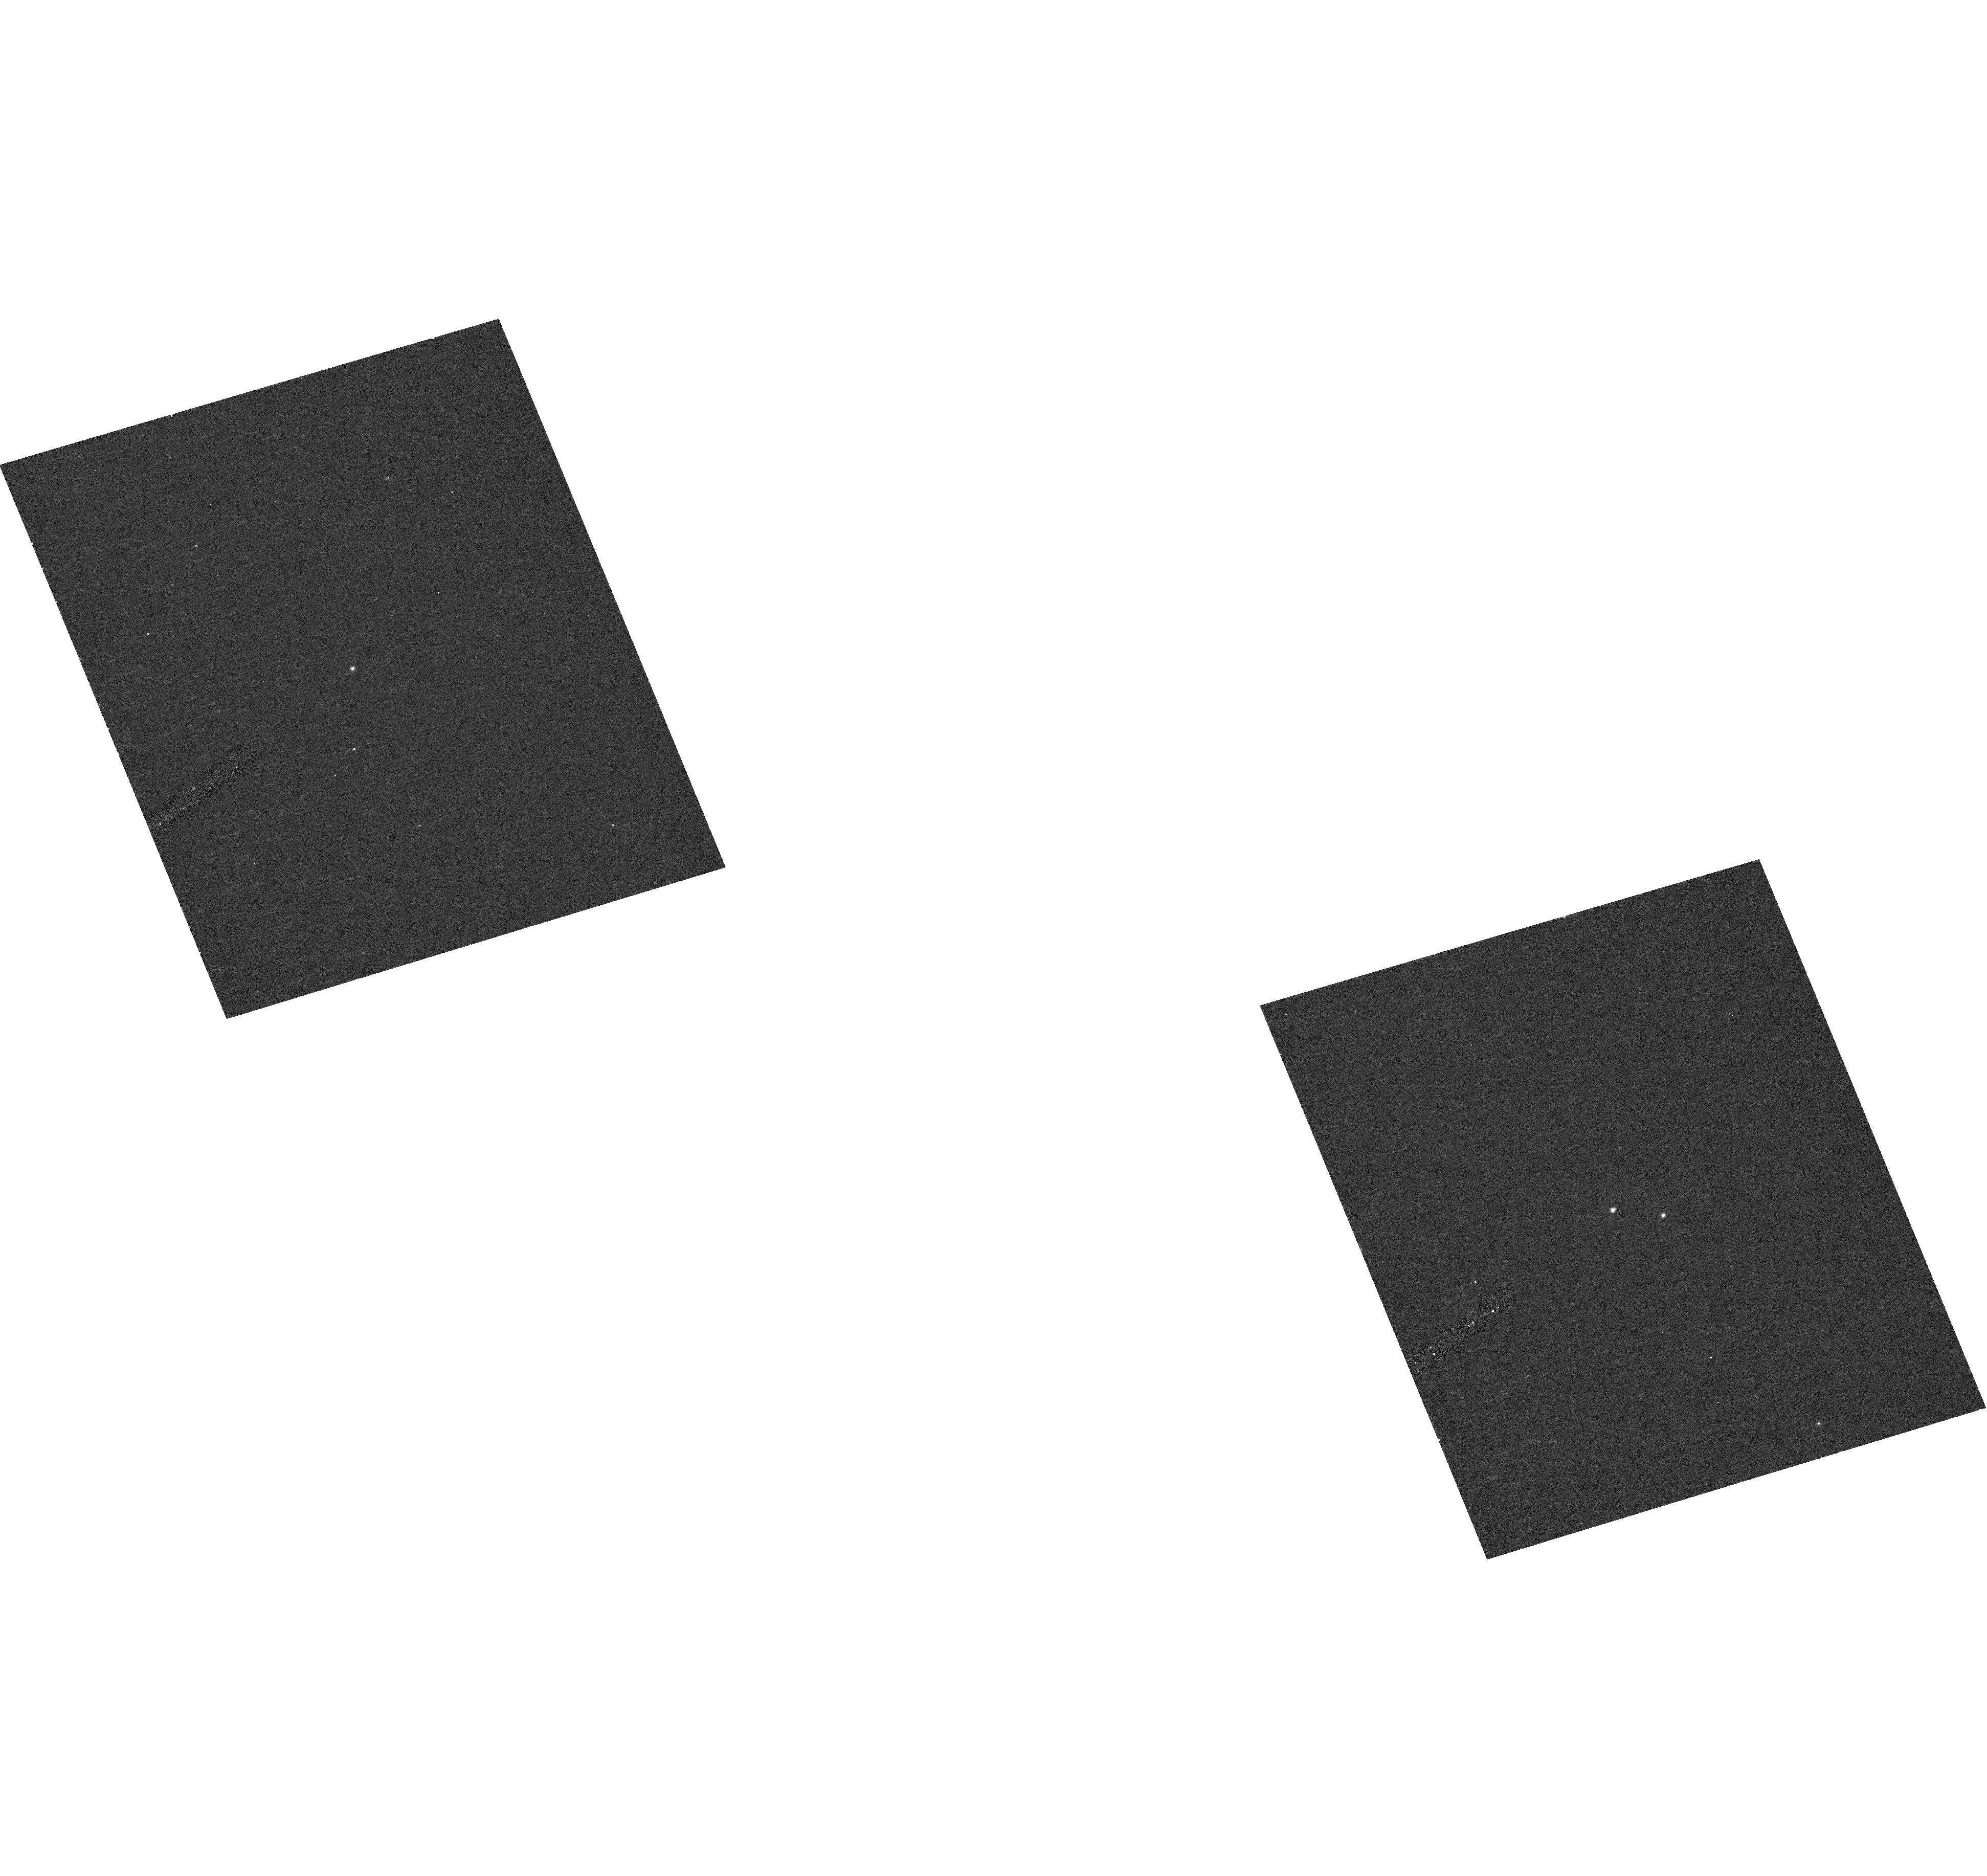
Target: CECASA. Instrument: ACS/HRC. Filter: F220W. Exposure: 7 min. Observation ID: hst_10116_20_acs_hrc_f220w_j8yo20

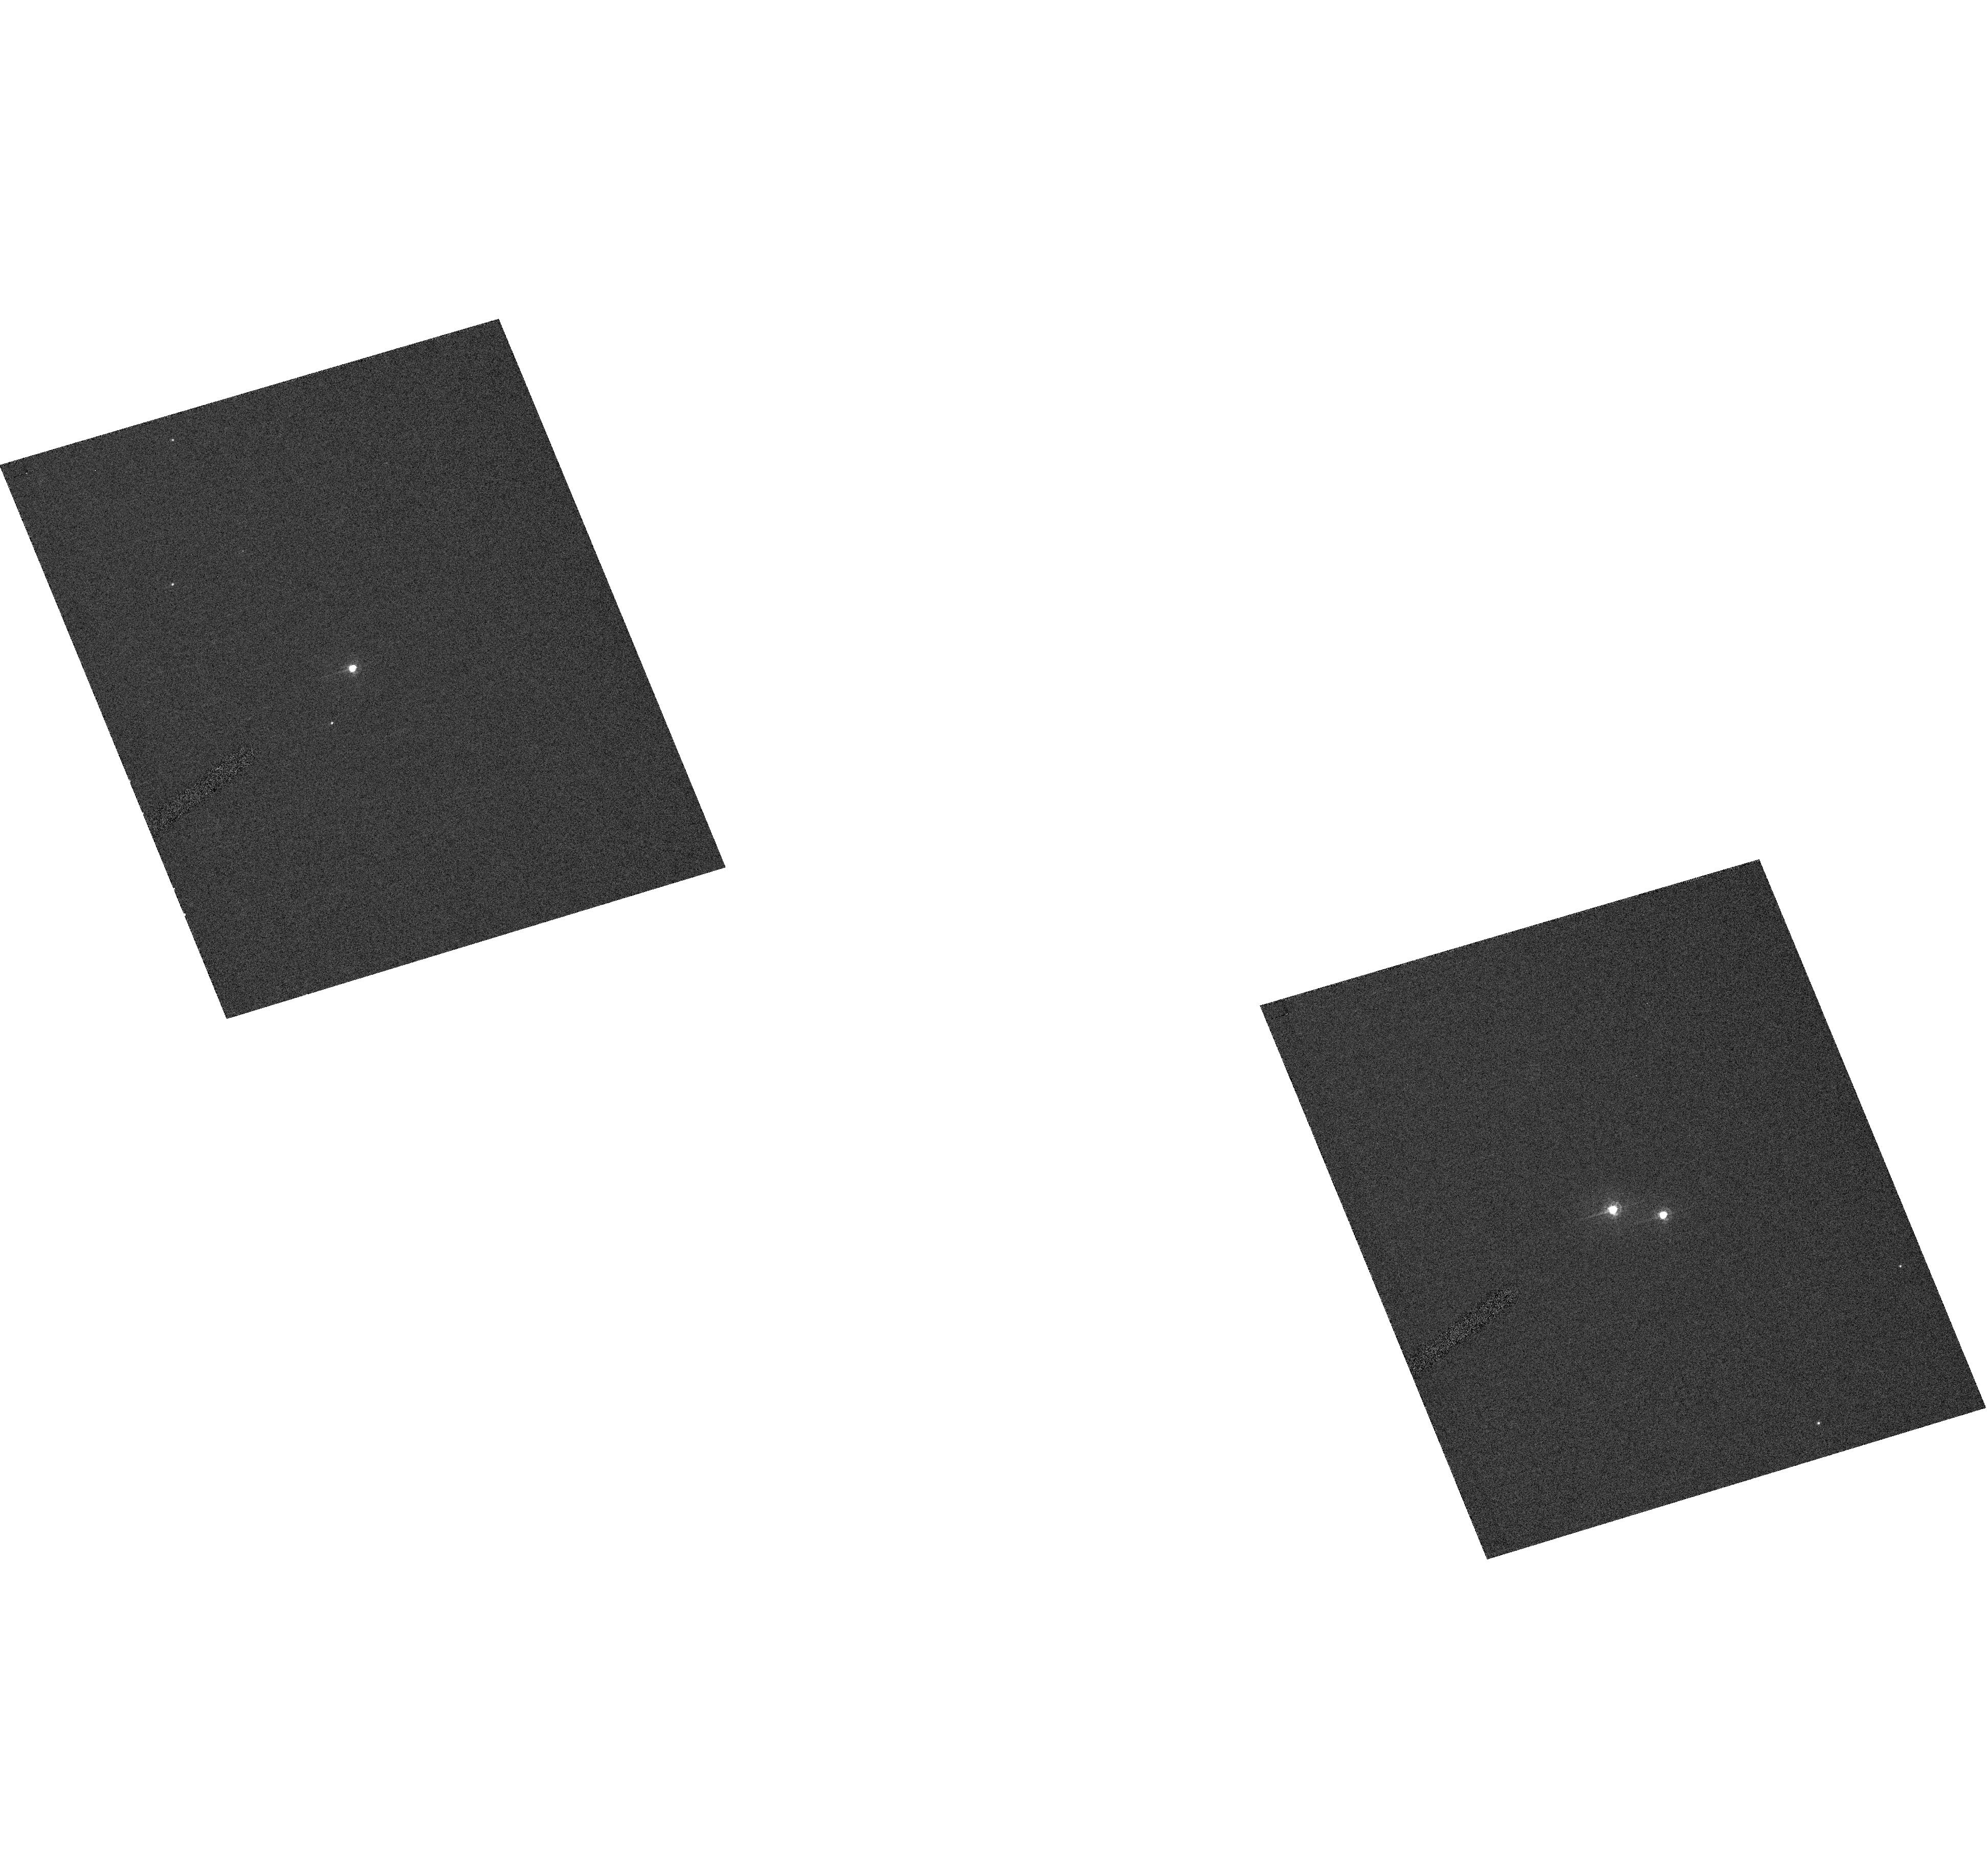
Target: CECASA. Instrument: ACS/HRC. Filter: F330W. Exposure: 2 min. Observation ID: hst_10116_20_acs_hrc_f330w_j8yo20

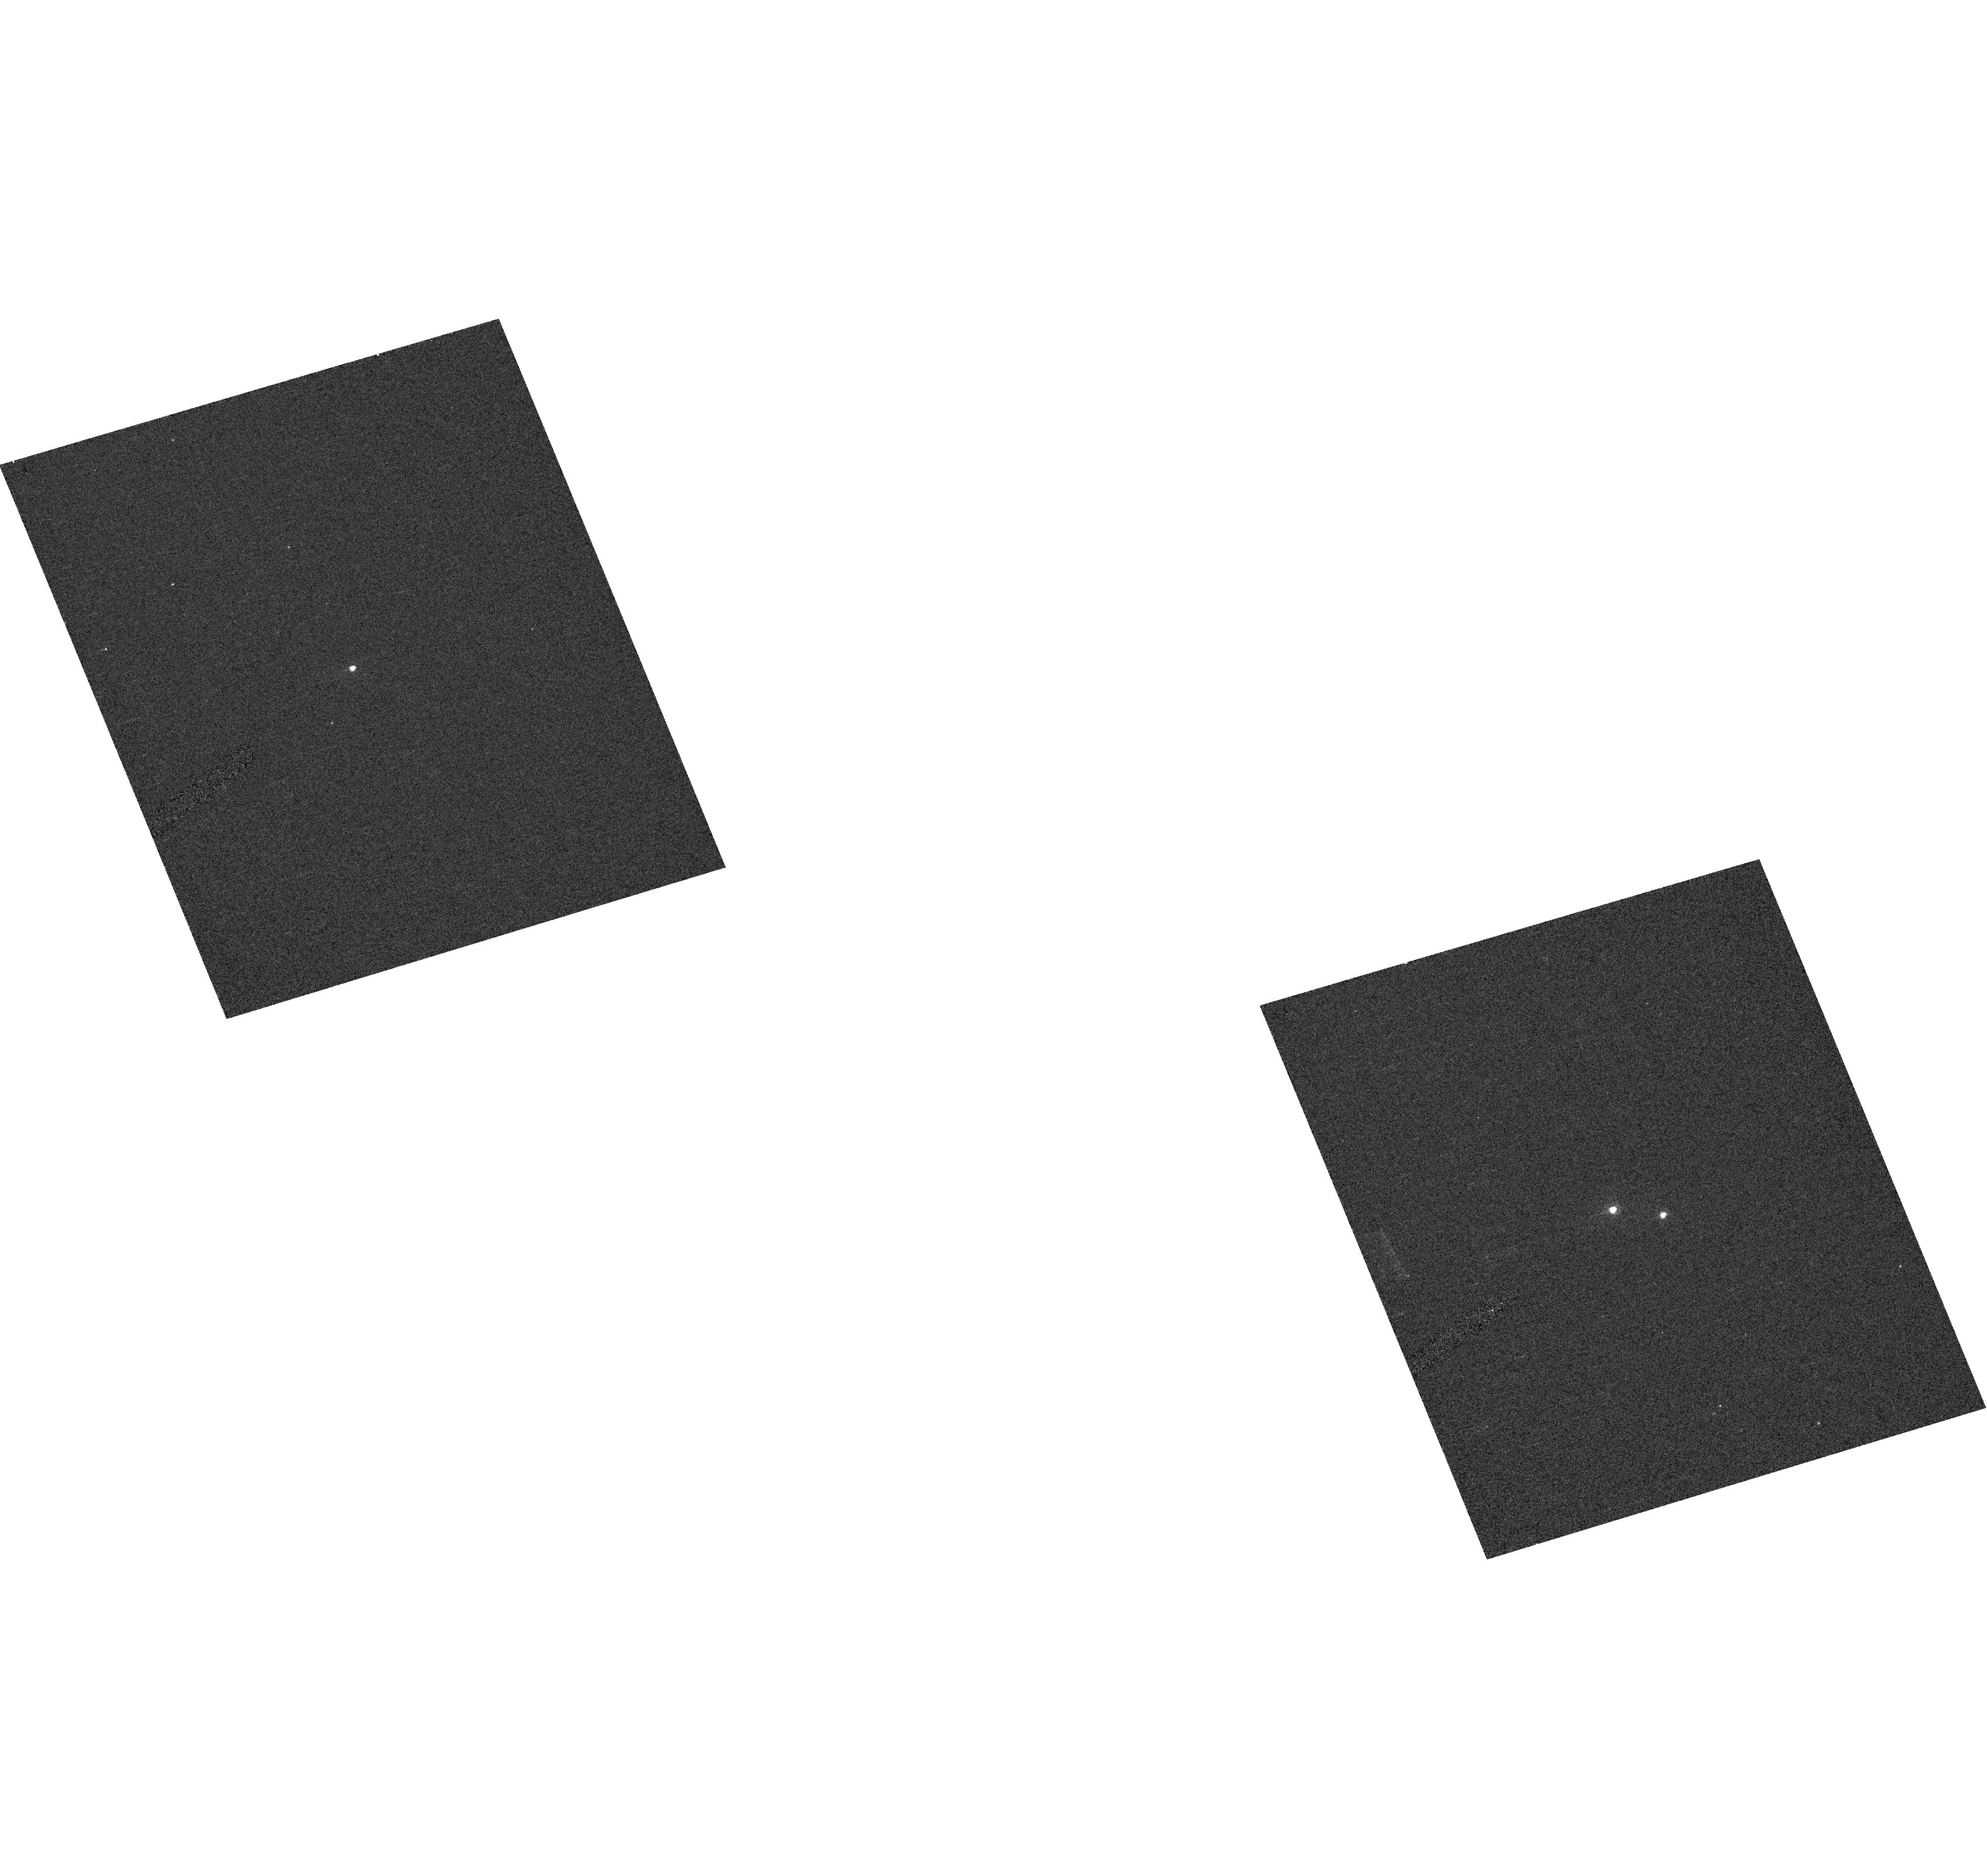
Target: CECASA. Instrument: ACS/HRC. Filter: F250W. Exposure: 4 min. Observation ID: hst_10116_20_acs_hrc_f250w_j8yo20

Towards an Accurate Calibration of the Galactic Cepheid P-L Zero Point (PI: Guinan, Edward F.)

The young open cluster NGC 7790 is unique and astrophysically important because it contains three classical Cepheid variables (CF Cas, CE Cas A, and CE Cas B). If the distance of NGC 7790 were known with certainty, these Cepheids would define the zero point for the galactic Cepheid Period-Luminosity (P-L) relationship. By a stroke of good luck, NGC 7790 also contains a 10th-mag eclipsing binary located near the turnoff of the main-sequence of the color-magnitude diagram of the cluster. This important eclipsing binary has been little studied until now and contains two B1IV-V+B3V stars with an orbital period of P=6.005 days. With HST we propose to secure the accurate distance and reddening of QX Cas (and thus of the Cepheids) by using eclipsing binaries as precise standard candles, as we have demonstrated in our work on the Large Magellanic Cloud. With absolute radii, temperatures, and luminosities of the stars known from ground-based and HST observations, the method is essentially geometric and free from many of the uncertainties that plague other less direct methods. Light and radial velocity curve data will be combined with the proposed HST/STIS spectrophotometry (1150-8000 A) to determine the physical properties of the eclipsing binary and thus to secure an accurate distance and reddening for NGC 7790. The determination of the stars' temperatures, reddenings and chemical abundances, and therefore the cluster's distance, with the necessary accuracy can only be accomplished with HST. According to our previous experience, we expect a resulting distance determination with an accuracy of about 2-3%. HST/STIS spectrophotometry will be carried out also for the three Cepheids to determine their properties and individual reddenings. Thus, the proposed HST observations could help eliminate the current nagging uncertainty of the galactic Cepheid zero point and provide the key for a firm calibration of the P-L relationship.